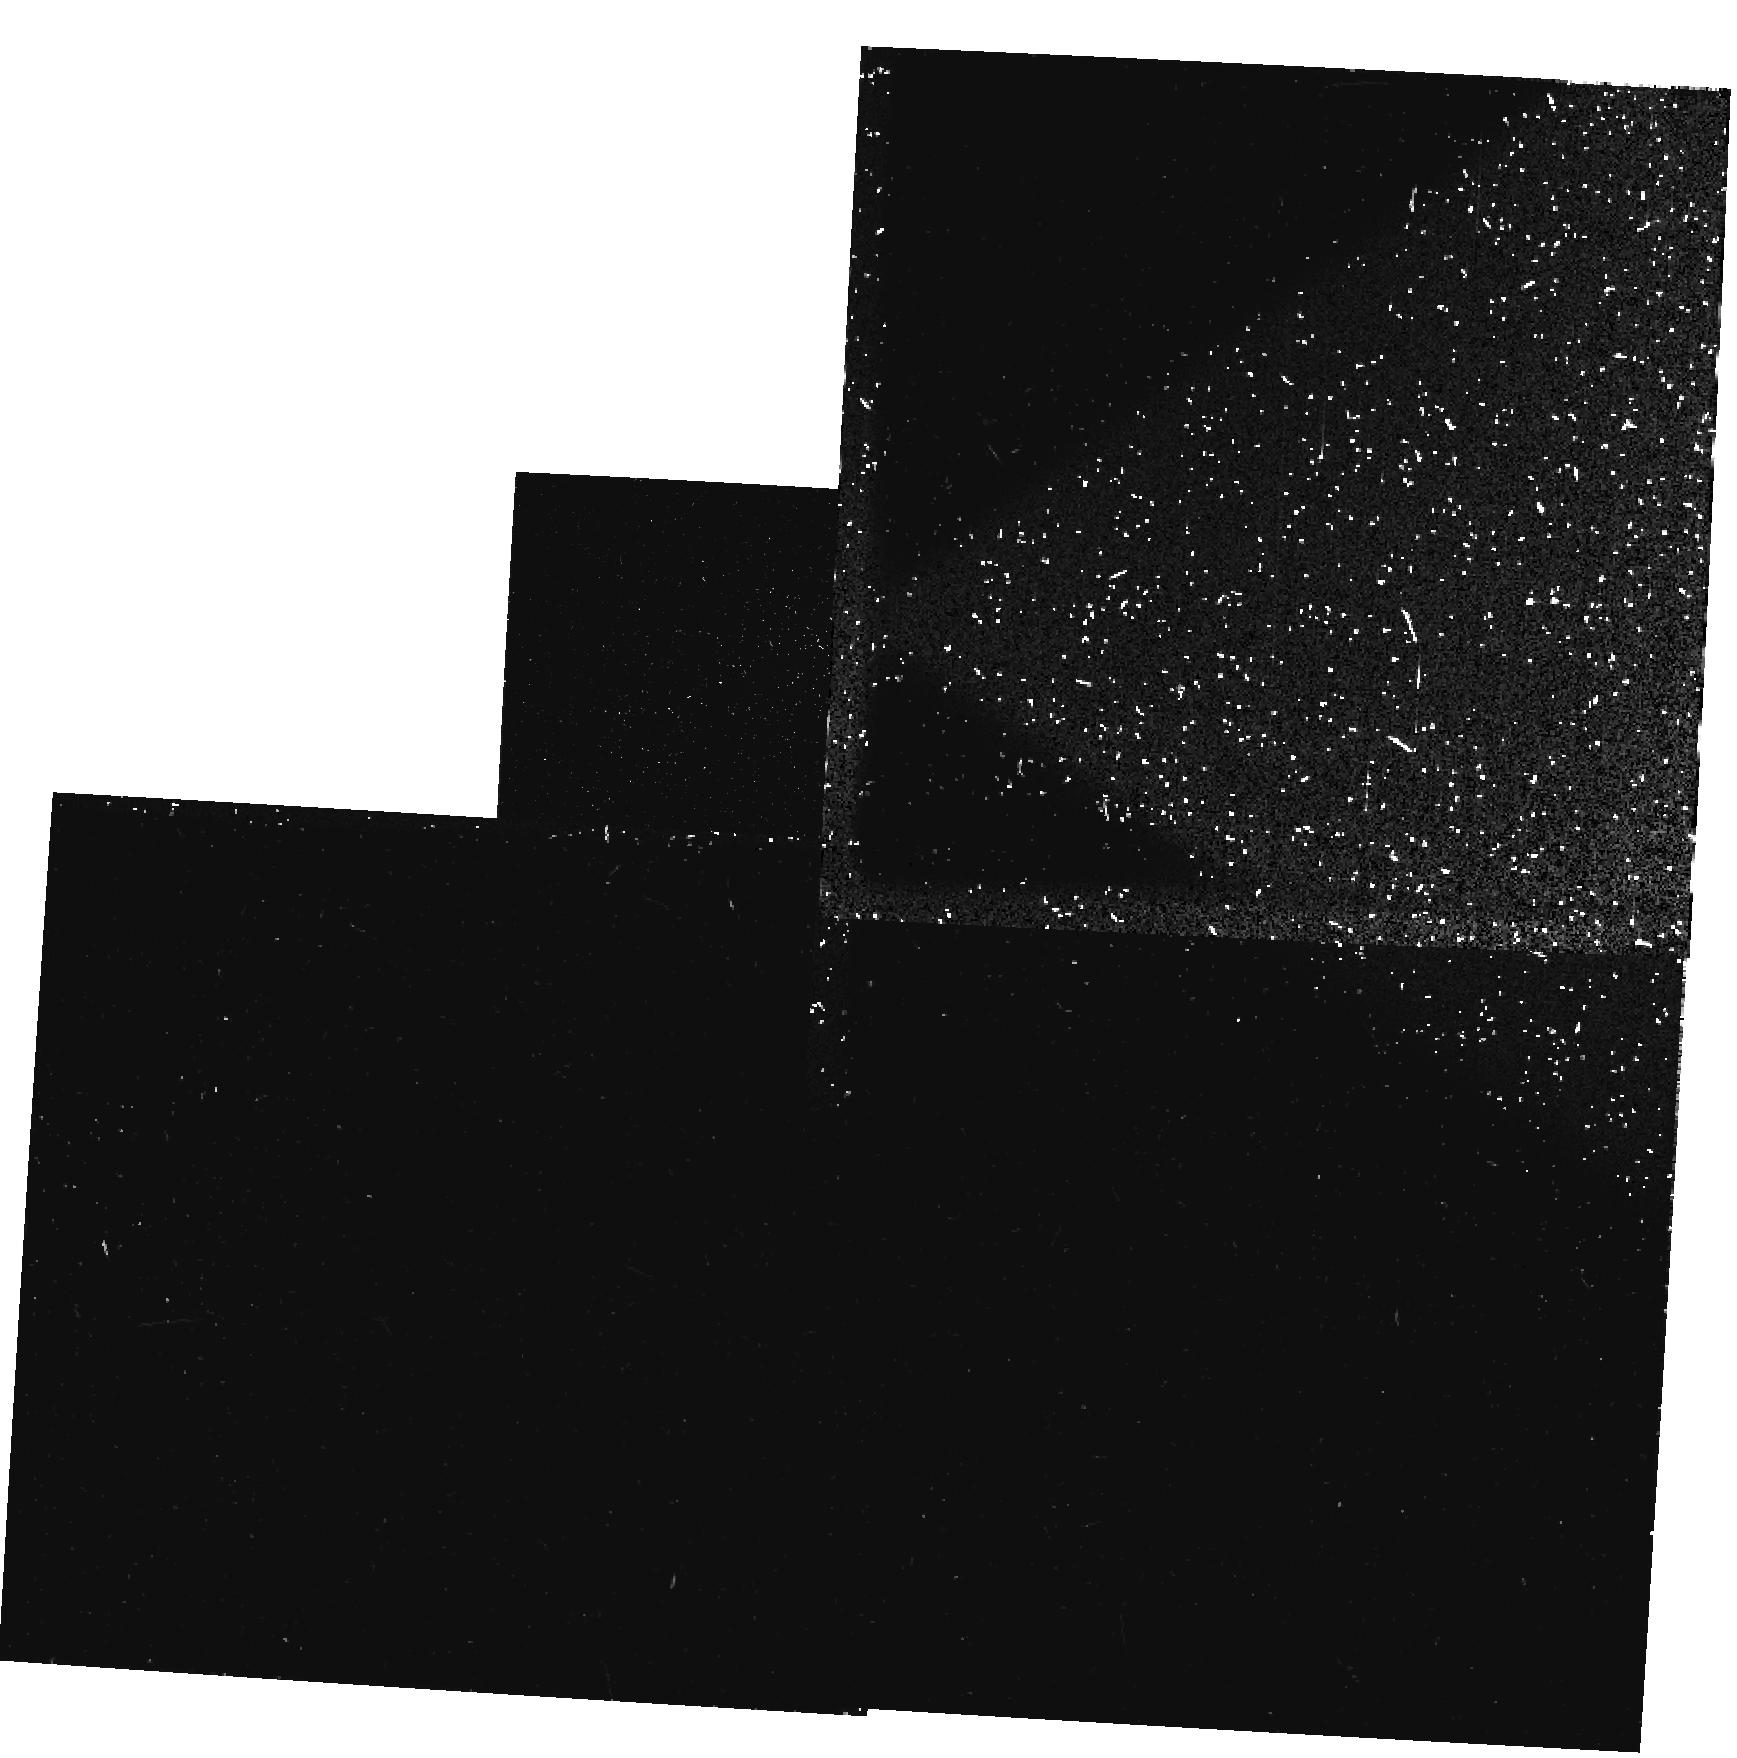
Target: PKS2152-69-NEB. Instrument: WFPC2/PC. Filter: F300W. Exposure: 10 min. Observation ID: u2ir010dt

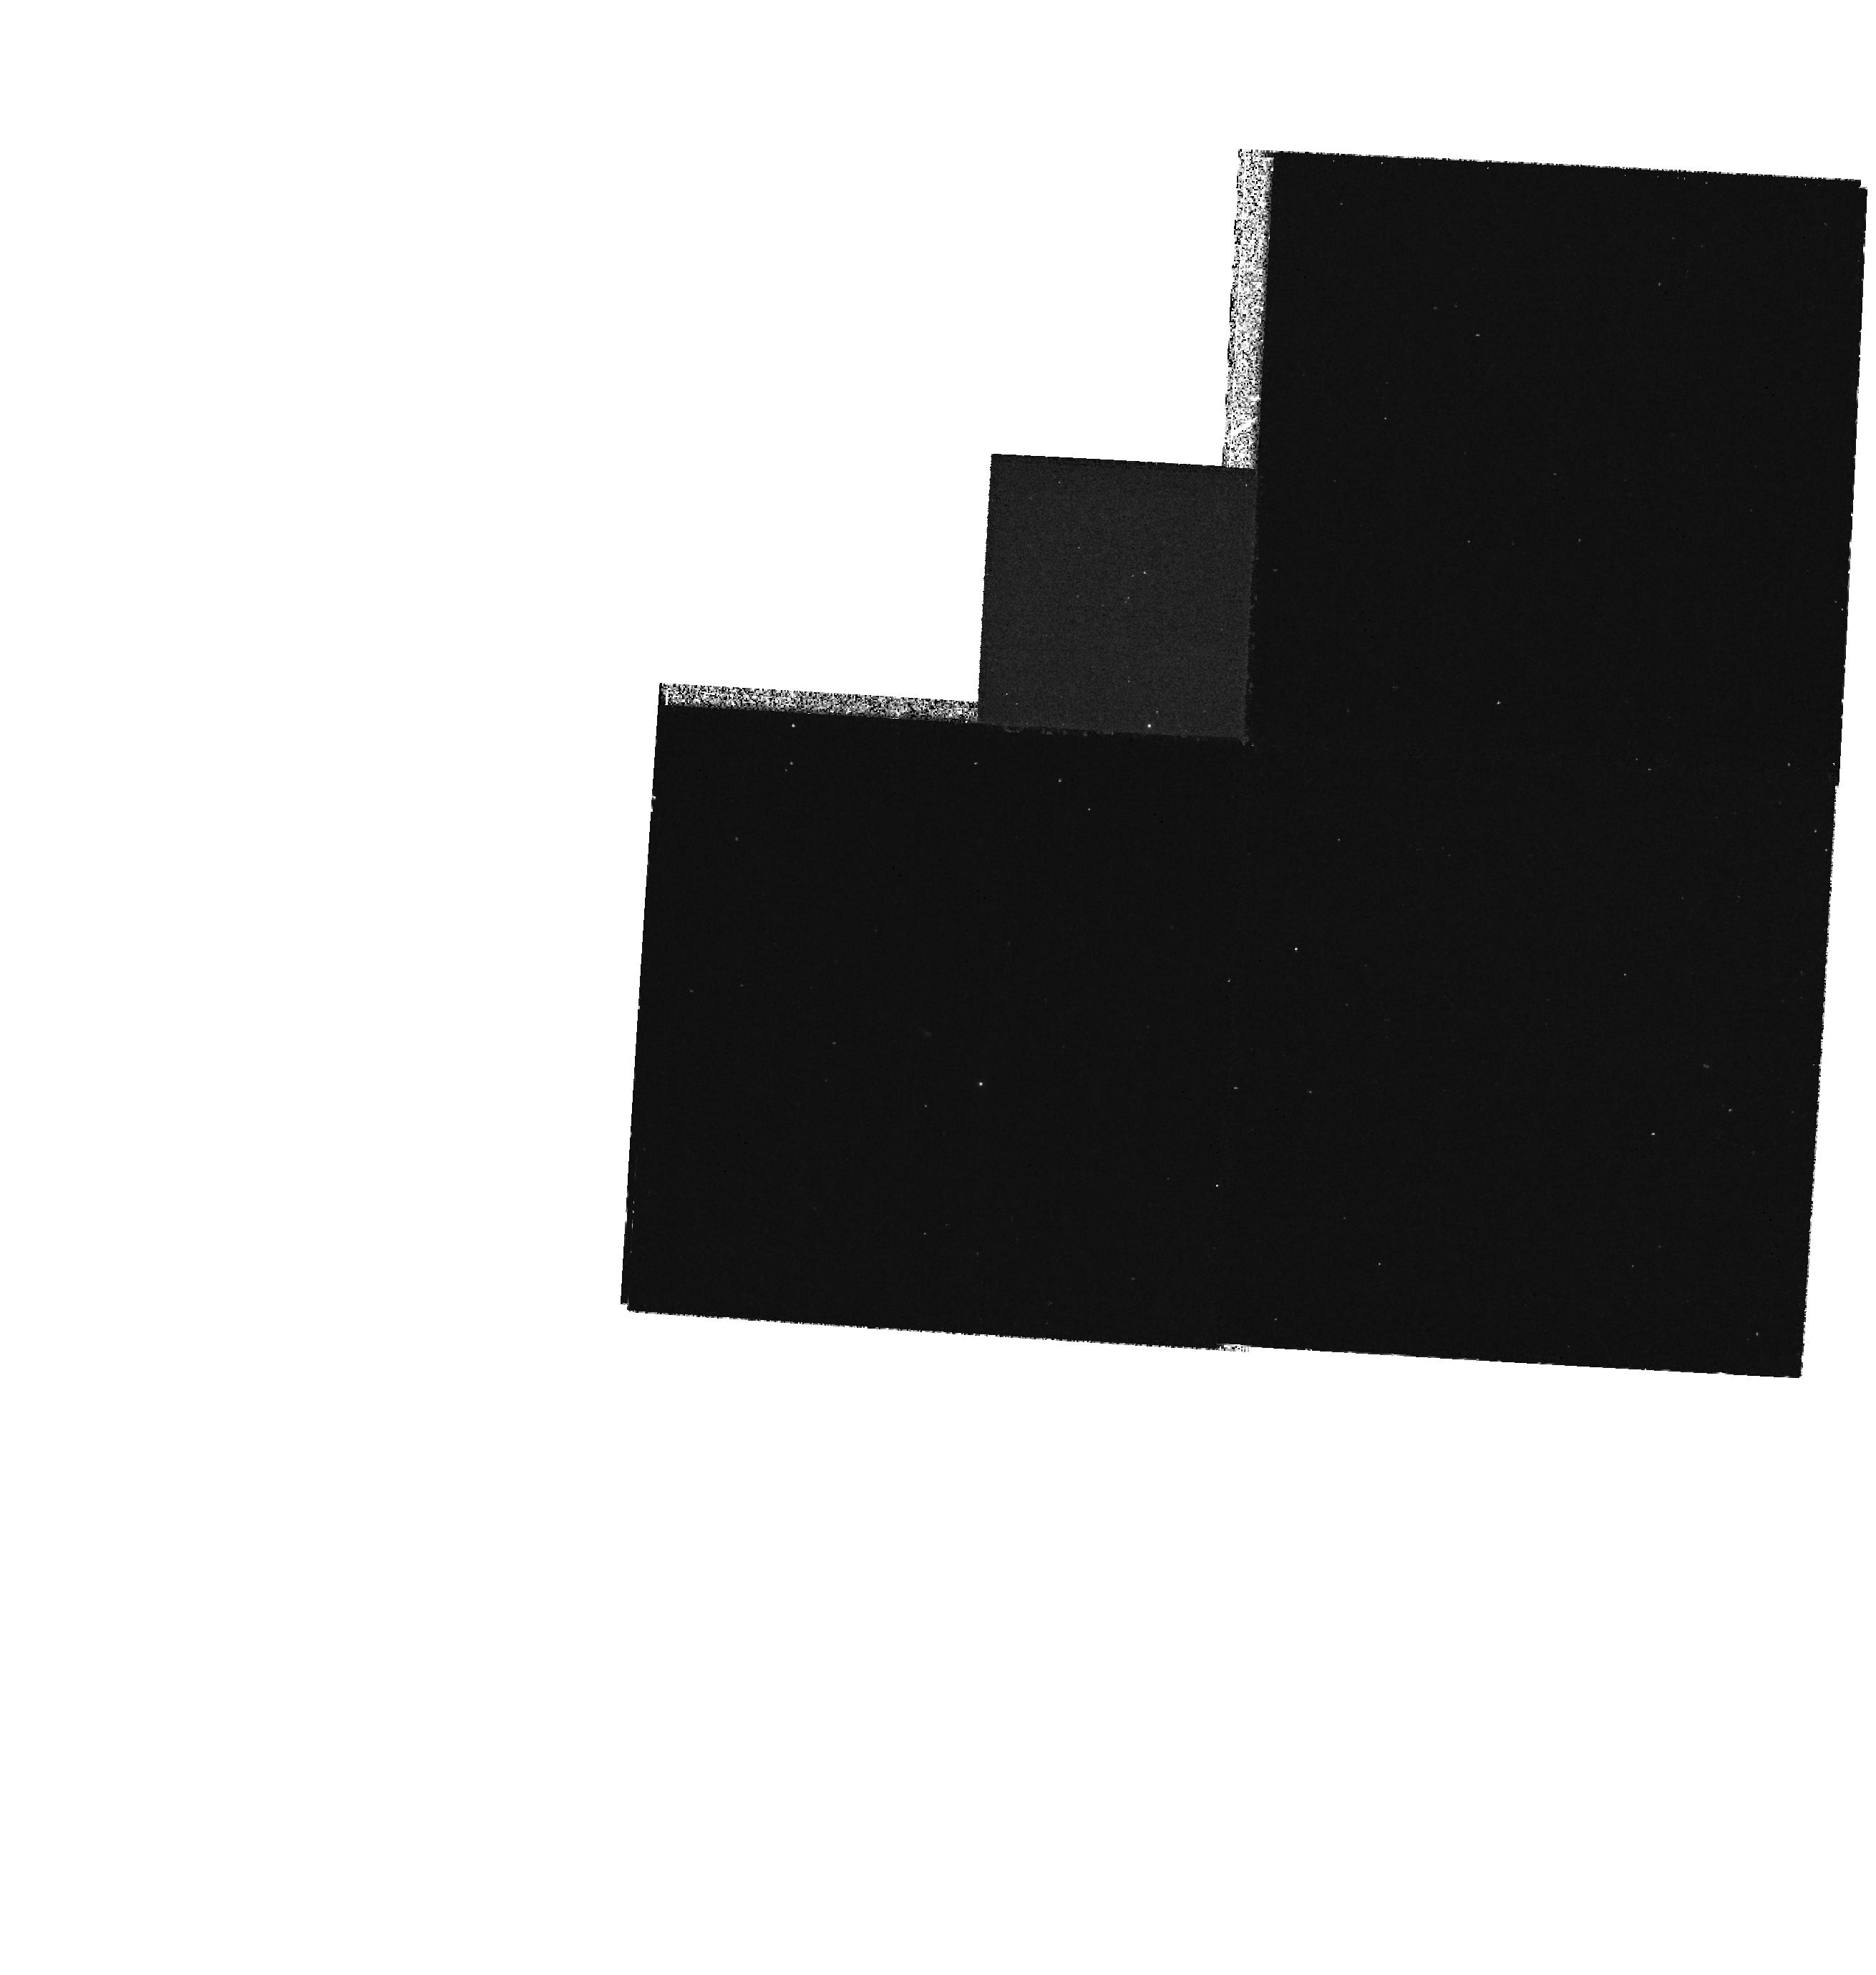
Target: PKS2152-69-NEB. Instrument: WFPC2/PC. Filter: F218W. Exposure: 43 min. Observation ID: hst_5345_01_wfpc2_pc_f218w_u2ir01

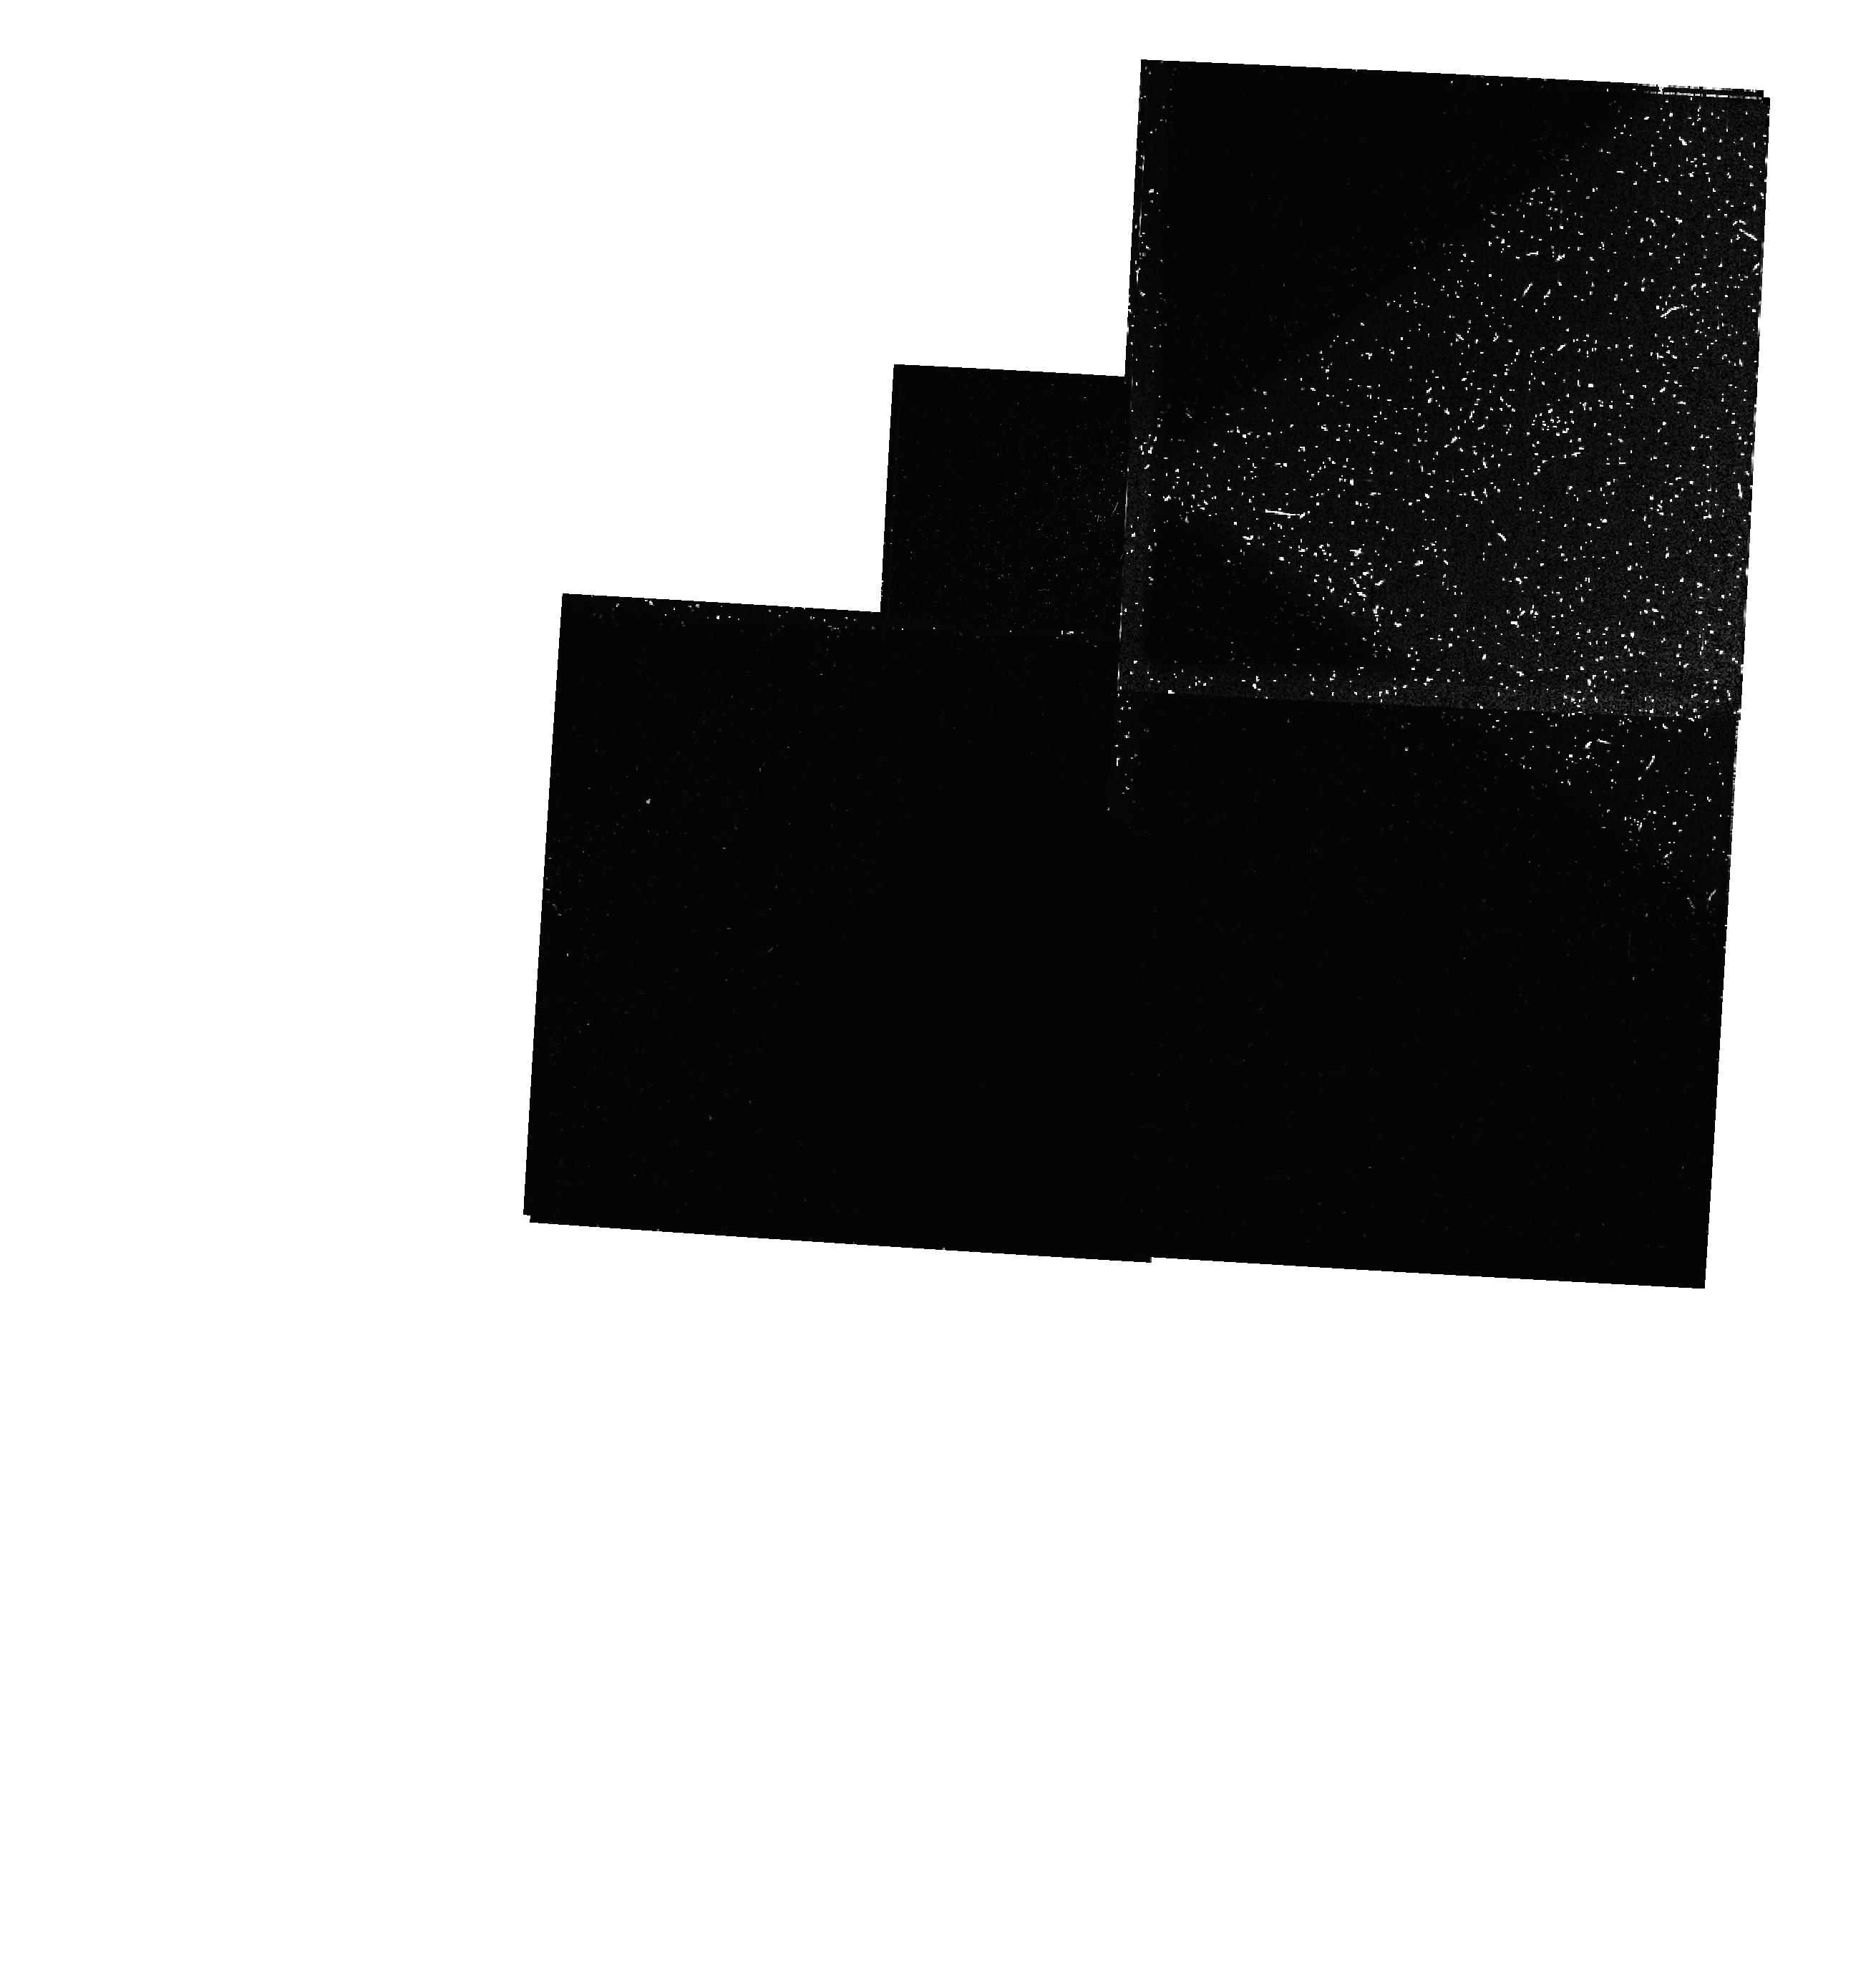
Target: PKS2152-69-NEB. Instrument: WFPC2/PC. Filter: F300W-POLQN33. Exposure: 40 min. Observation ID: hst_5345_01_wfpc2_pc_f300w-polqn33_u2ir01

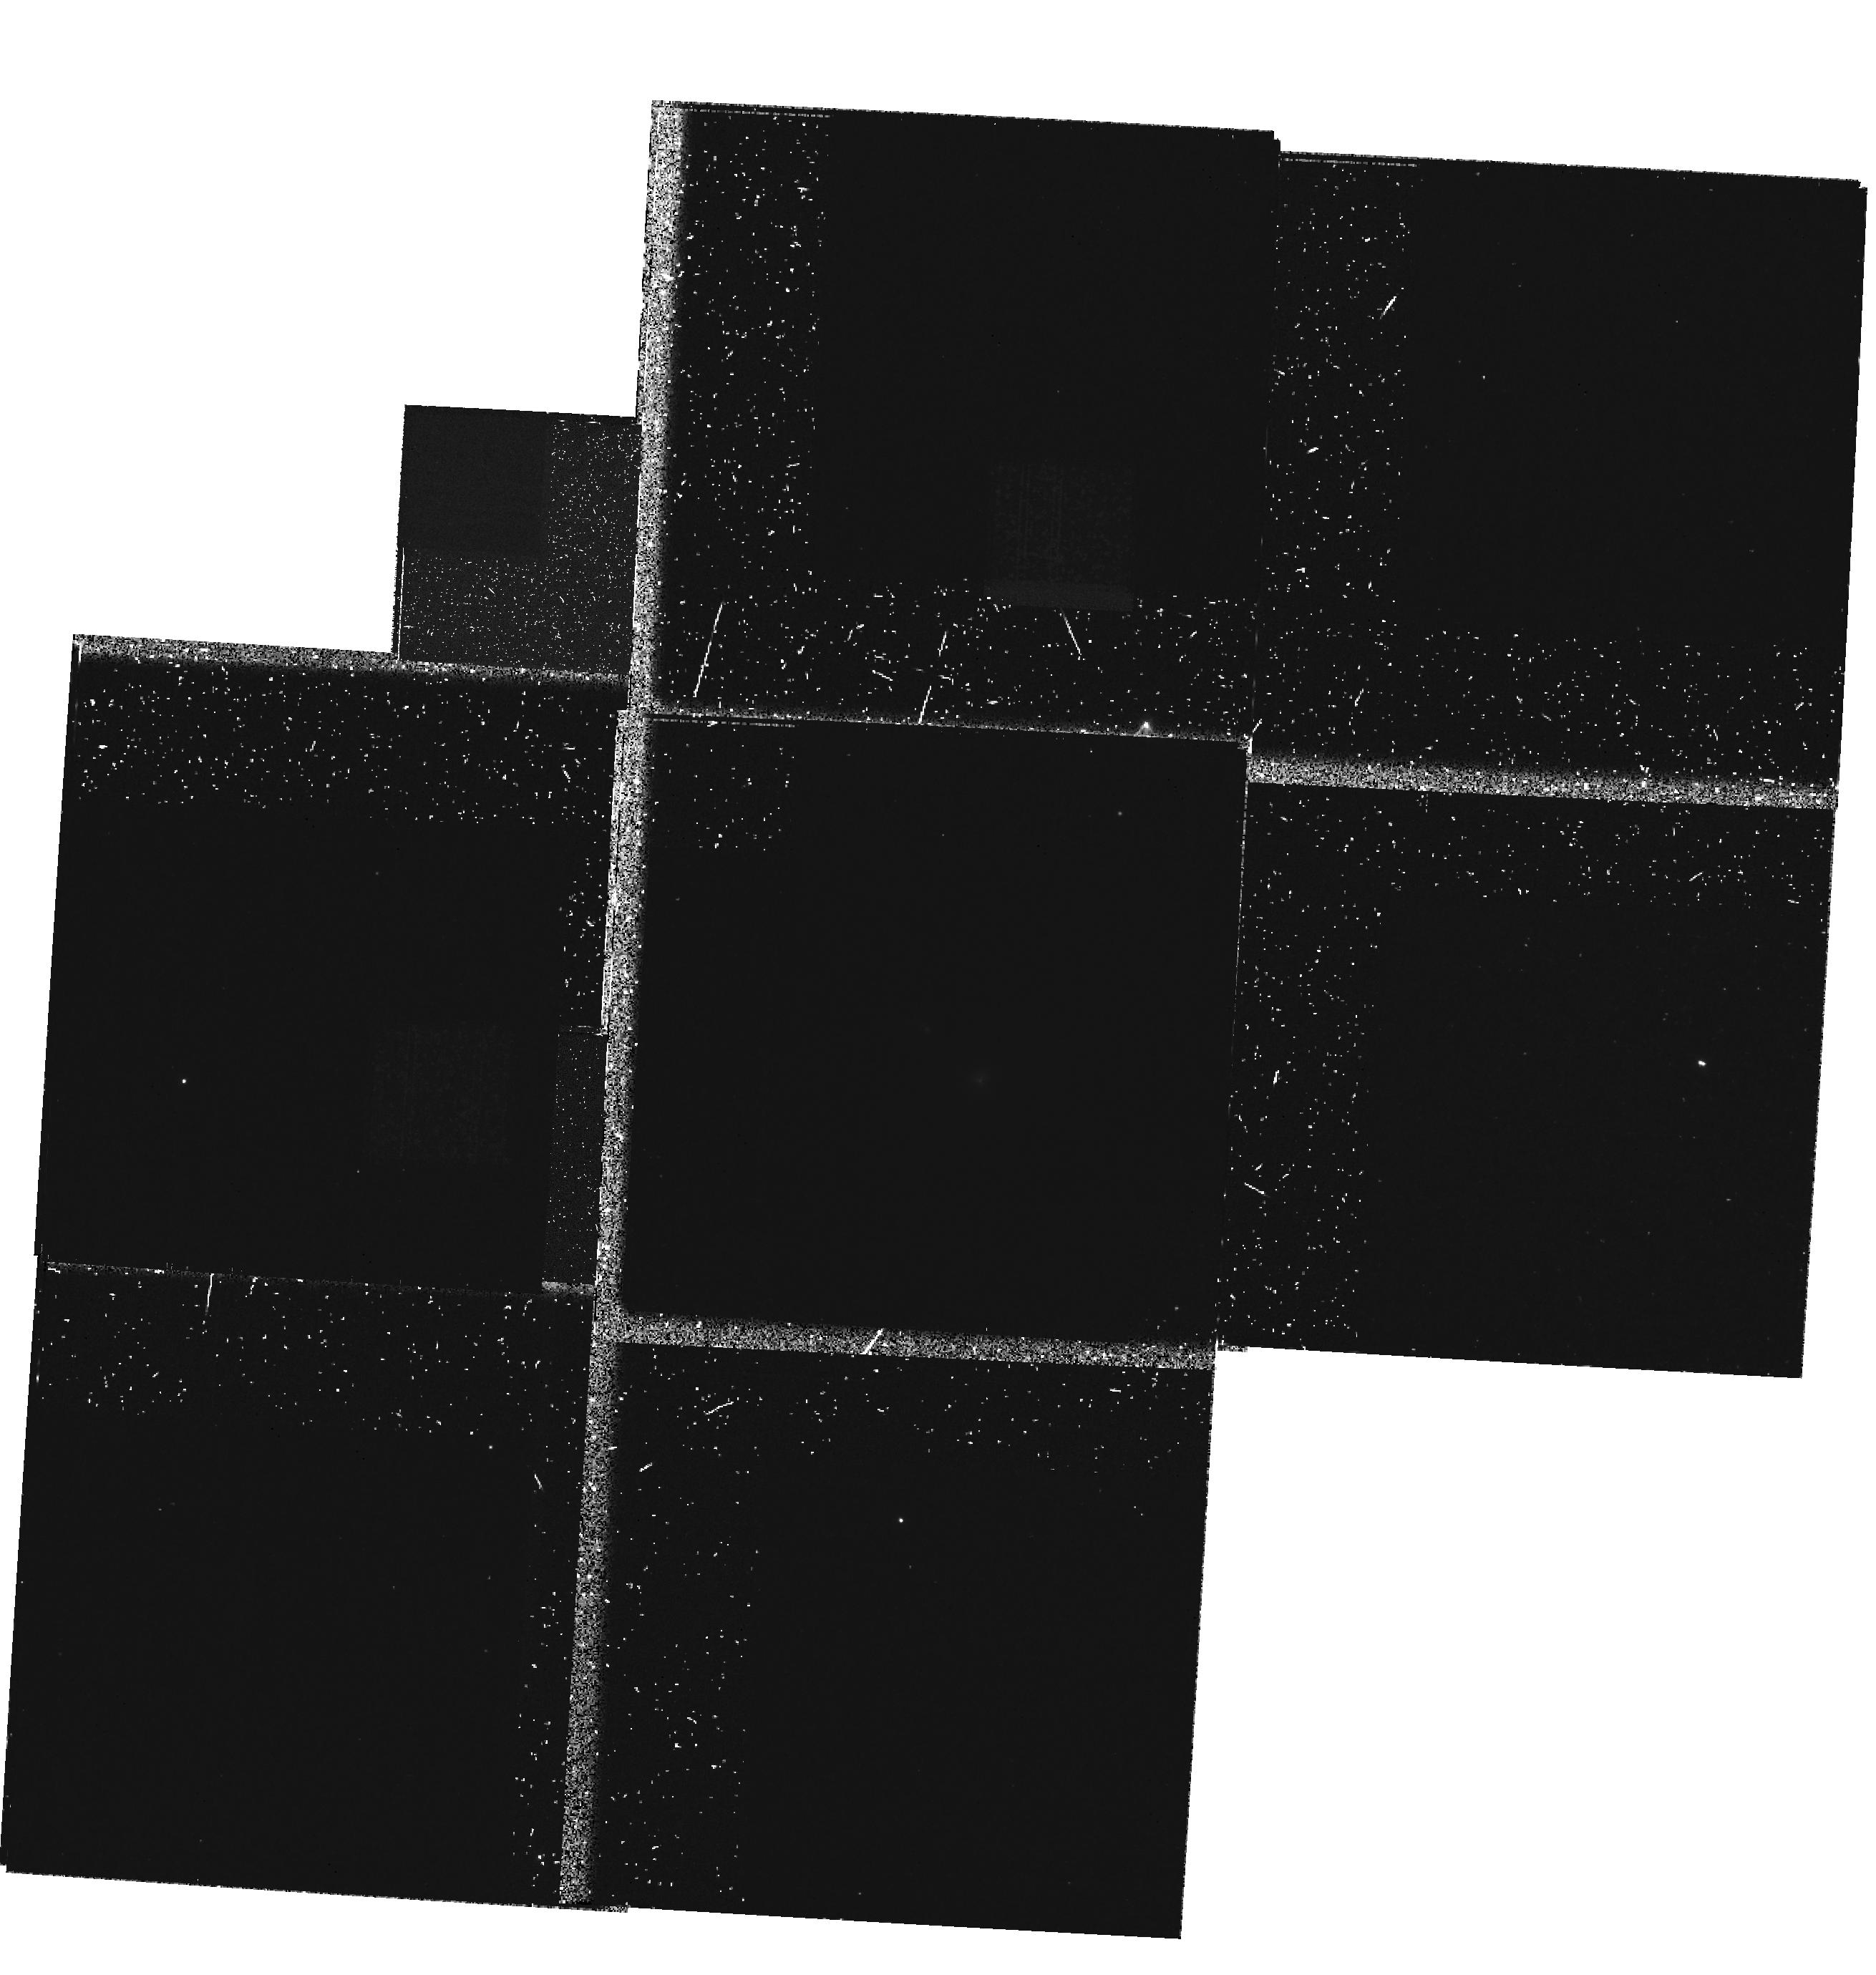
Target: PKS2152-69-NEB. Instrument: WFPC2/PC. Filter: F300W-POLQ. Exposure: 2 h. Observation ID: hst_5345_01_wfpc2_pc_f300w-polq_u2ir01

THE JET/BEAM - CLOUD INTERACTION IN PKS 2152-699 (PI: Fosbury, Robert)

This is a proposal to add a vital datum to an already considerable dataset describing the jet/beam - cloud interaction in the radio galaxy PKS 2152-69. The interception of a blazar (photon) beam by a small, gas-rich companion galaxy has produced a wealth of physical phenomena which we have studied from radio to X-ray wavelengths. The gas in the companion has become highly ionized (up to Fe9+) and the dust is scattering the photon beam. The full understanding of this phenomenon allows us to derive important properties of the photon beams and, possibly, particle jets which are a part of the radio-loud AGN phenomenon. We intend to use the WFPC2 with two ultraviolet filters to image the cloud in strong emission line free regions around 3000A and 1600A to determine the ultraviolet continuum energy distribution which is already known at long UV wavelengths from IUE. In the longer of the filters, we will measure the linear polarization in order to determine its wavelength dependence in conjunction with our existing B-band measurement. The diagnosis of the scattering mechanism is important for the understanding of the 'alignment effect' in high redshift radio galaxies.